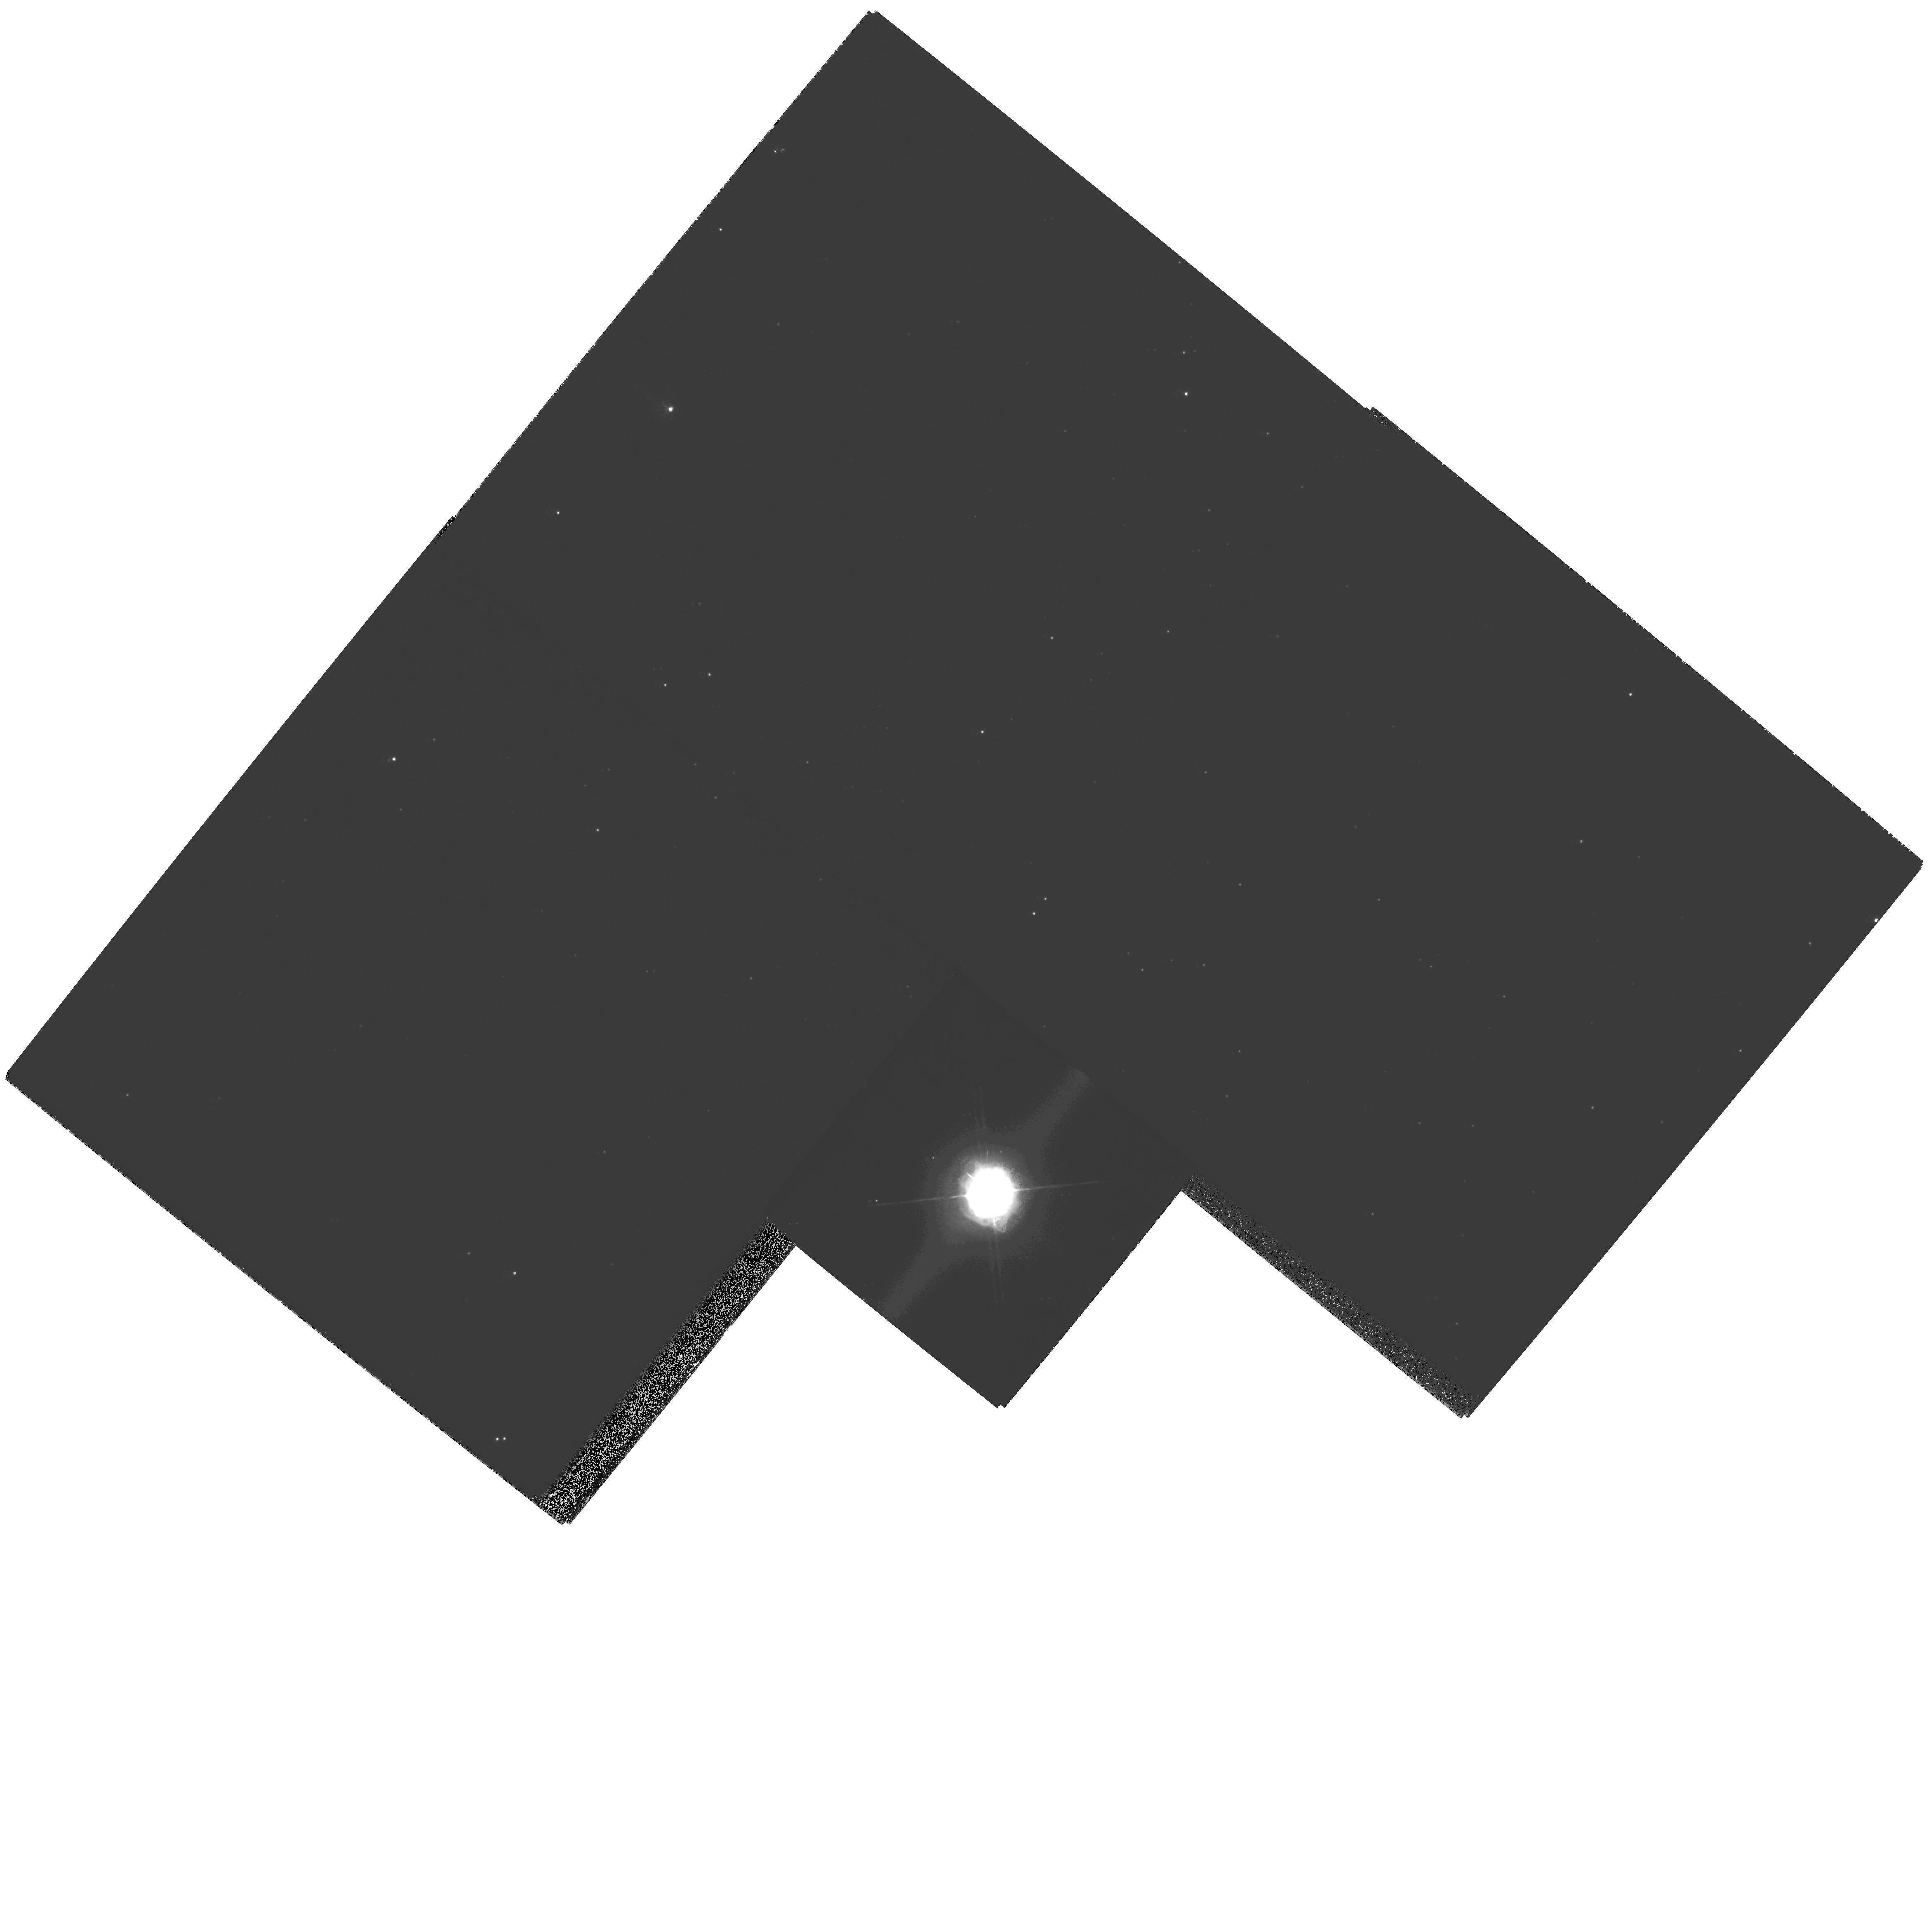
Target: HD179821
Instrument: WFPC2/PC
Filter: F547M
Exposure: 8 min
Observation ID: hst_10837_01_wfpc2_pc_f547m_u9pa01

Establishing the Nature of a Mysterious Evolved Star, HD179821 (PI: Ueta, Toshiya)

We propose to reobserve the spherical circumstellar shells of an evolved star, HD 179821. The nature of this object, whether it is an intermediate-mass post-asymptotic giant branch star or a massive super-giant, has been debated over years. The past investigations scrutinized the properties of the object and its circumstellar shells. This enigmatic object possesses characteristics of a post-AGB star and a yellow hyper-giant, and there is no evidence that unambiguously defines the nature of this object. The circumstellar shell of HD 179821 was imaged in the previous WFPC2 observations during cycle 6, and its multiple concentric arcs extending out to about 8 arcsec were revealed. The purpose of the proposed HST observations is to obtain the second-epoch images of this source and perform proper-motion measurements of the shells in order to directly determine the distance to this object, thereby establishing its incredibly elusive nature once and for all. It has been nearly 10 years since the last observations. Given the object's rather high expansion velocity of 34 km/s, the expected angular expansion is 72 milli-arcsec if the object is located at 1 kpc and 12 milli-arcsec if 6 kpc. These values are well above the smallest material motion we can measure, 2 to 3 milli-arcsec, in our methodology that has been proven in our recent proper-motion measurements on a proto-planetary nebula, the Egg Nebula, using the archived HST/NICMOS near-IR continuum data. We estimate that the new distance measurement is of about 10% error. Once we obtain the distance to HD 179821, we will construct a radiative transfer model of the object to constrain physical parameters of the star and shells with a greater certainty. Then, we can confront theories of the stellar evolution with the newly obtained revelation. In addition, we can examine if all shells are moving at the same speed, since there are multiple shells around HD 179821. It is typically assumed that the expansion of the circumstellar shells is constant over the lifetime of the nebula. Our results will immediately test the validity of this one of the most fundamental assumptions in the stellar outflows.